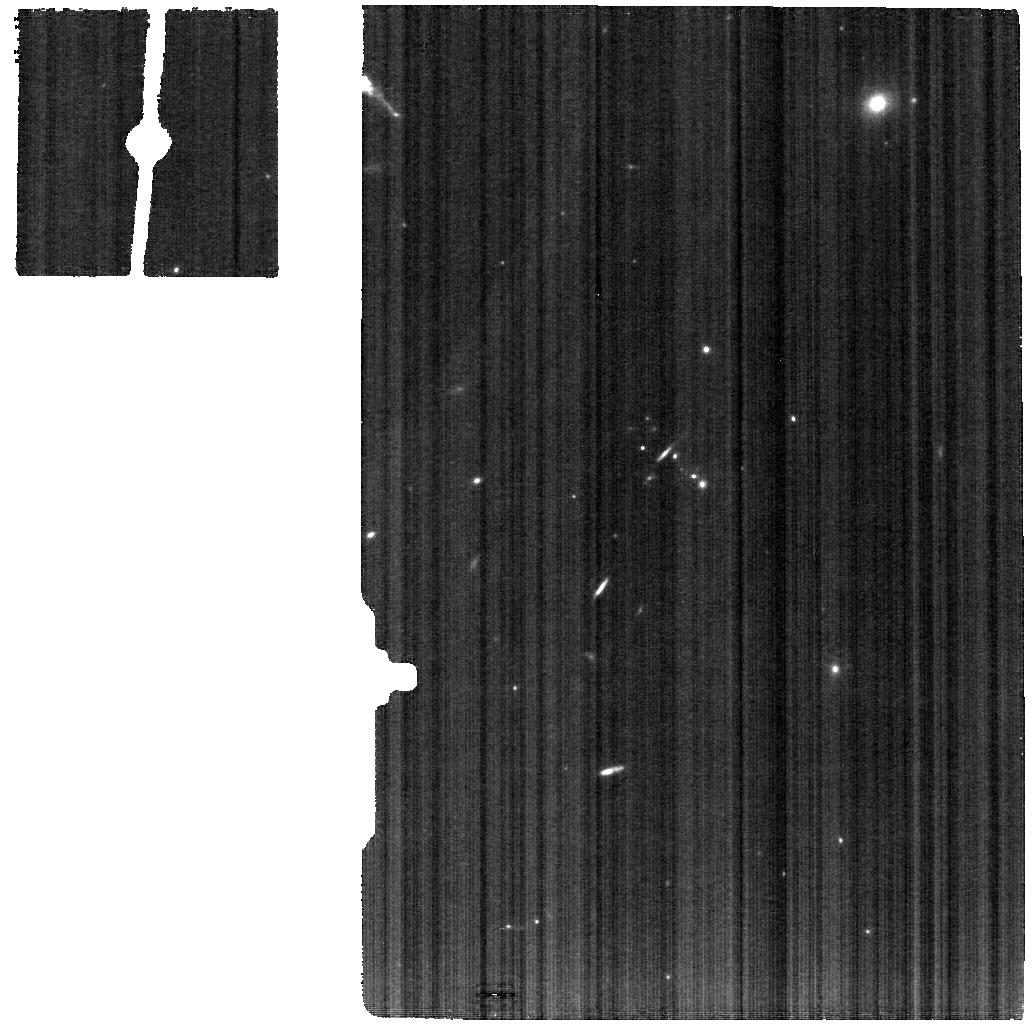
Target: J1257+4102
Instrument: MIRI
Filter: F770W
Exposure: 13 min
Observation ID: jw05554-o013_t013_miri_f770w

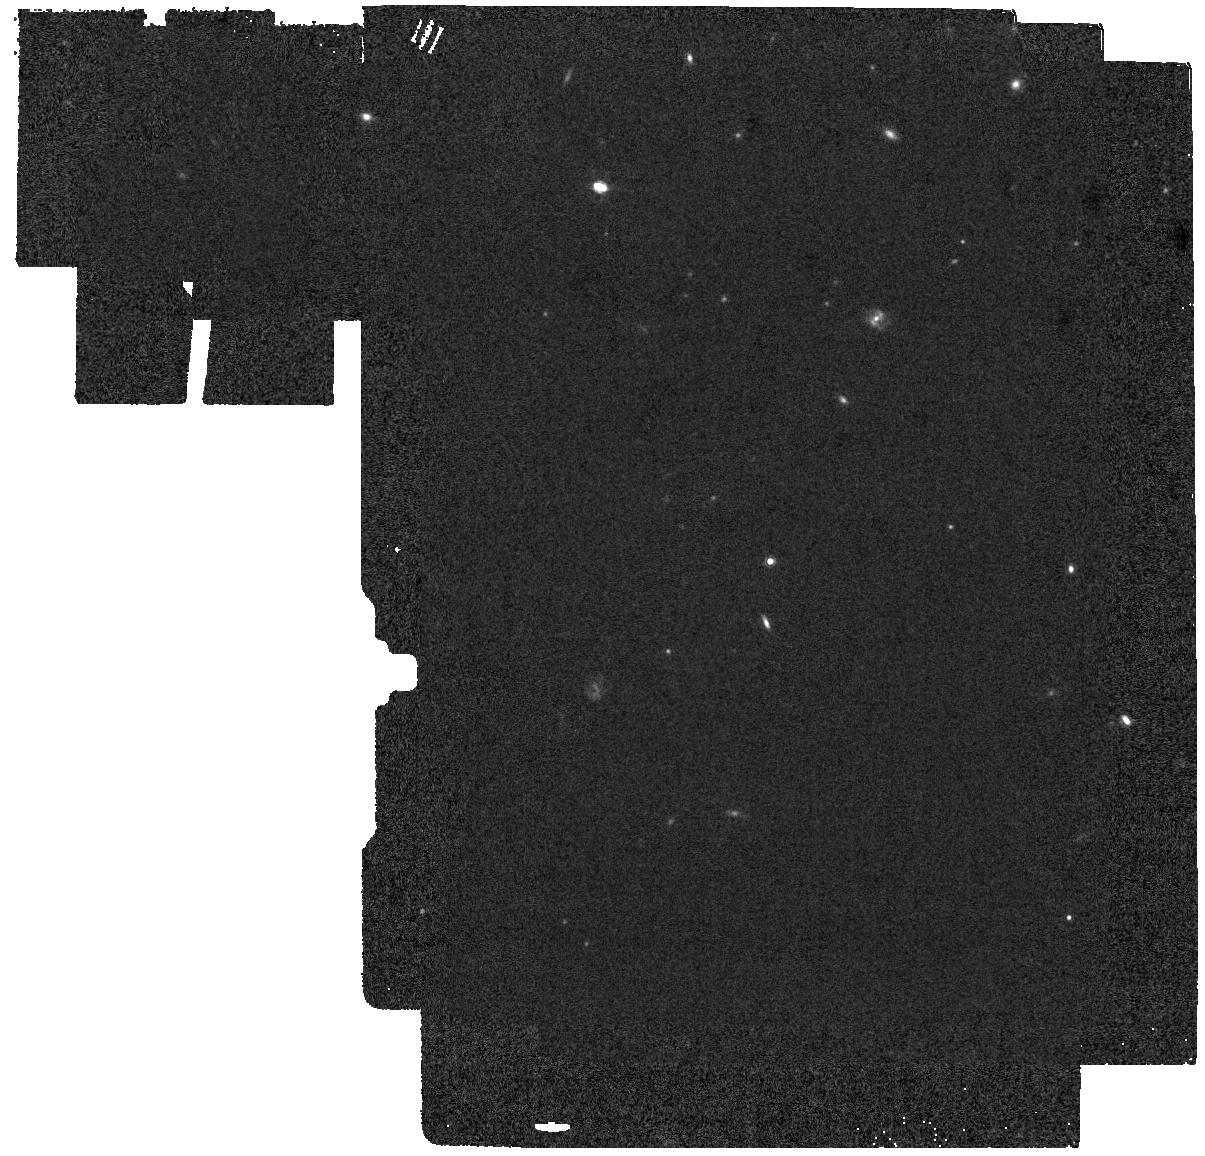
Target: J0958+2025-BACKGROUND
Instrument: MIRI
Filter: F1000W
Exposure: 8 min
Observation ID: jw05554-o002_t002_miri_f1000w

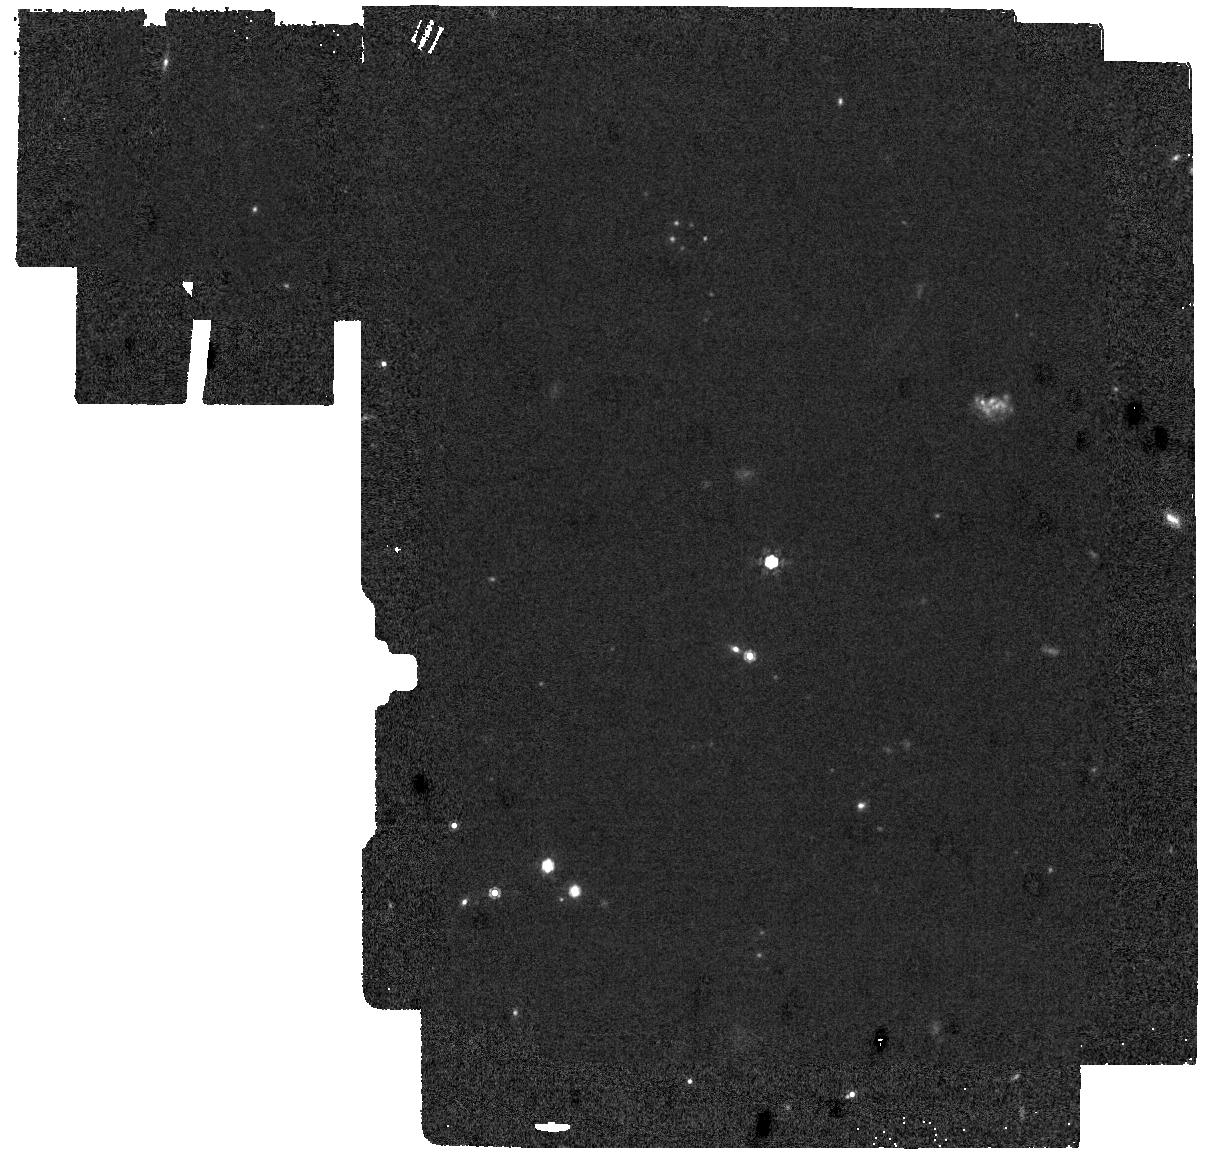
Target: J1442-0209-BACKGROUND
Instrument: MIRI
Filter: F1000W
Exposure: 10 min
Observation ID: jw05554-o004_t004_miri_f1000w

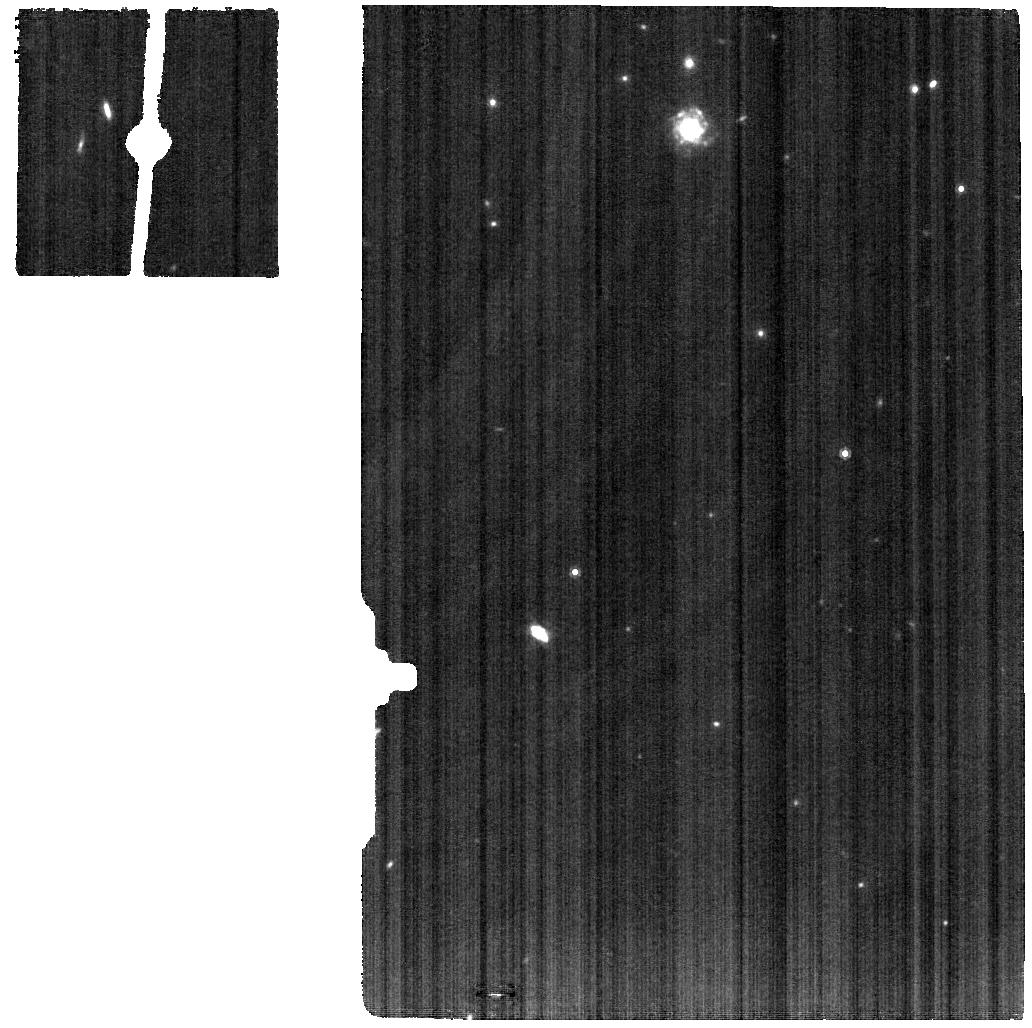
Target: J1243+4646
Instrument: MIRI
Filter: F1000W
Exposure: 10 min
Observation ID: jw05554-o005_t005_miri_f1000w

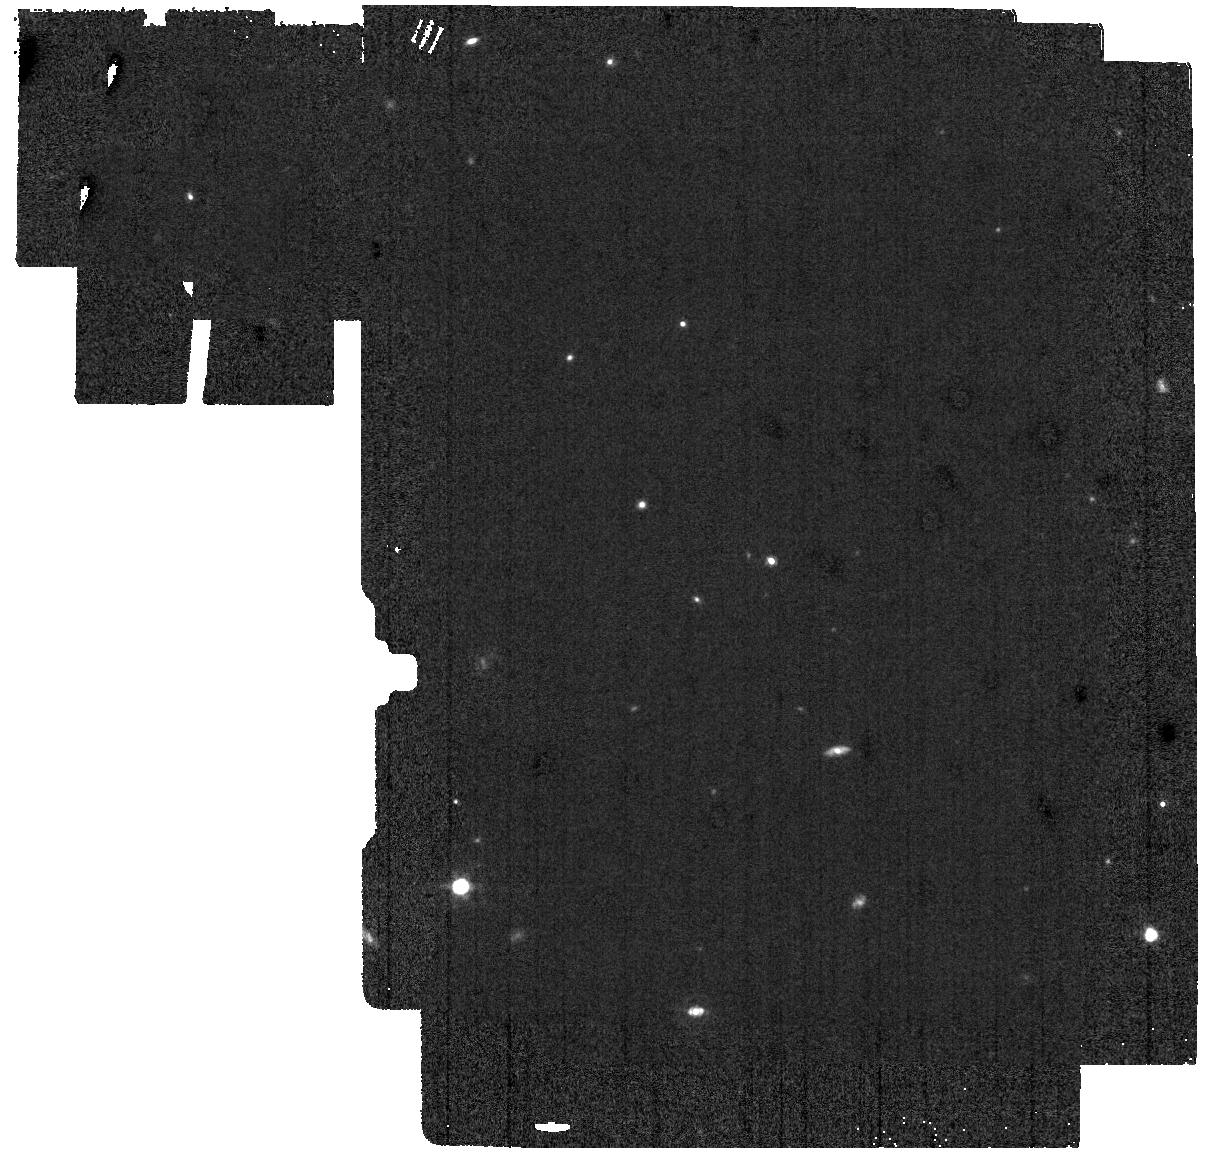
Target: J1152+3400-BACKGROUND
Instrument: MIRI
Filter: F1000W
Exposure: 10 min
Observation ID: jw05554-o016_t016_miri_f1000w

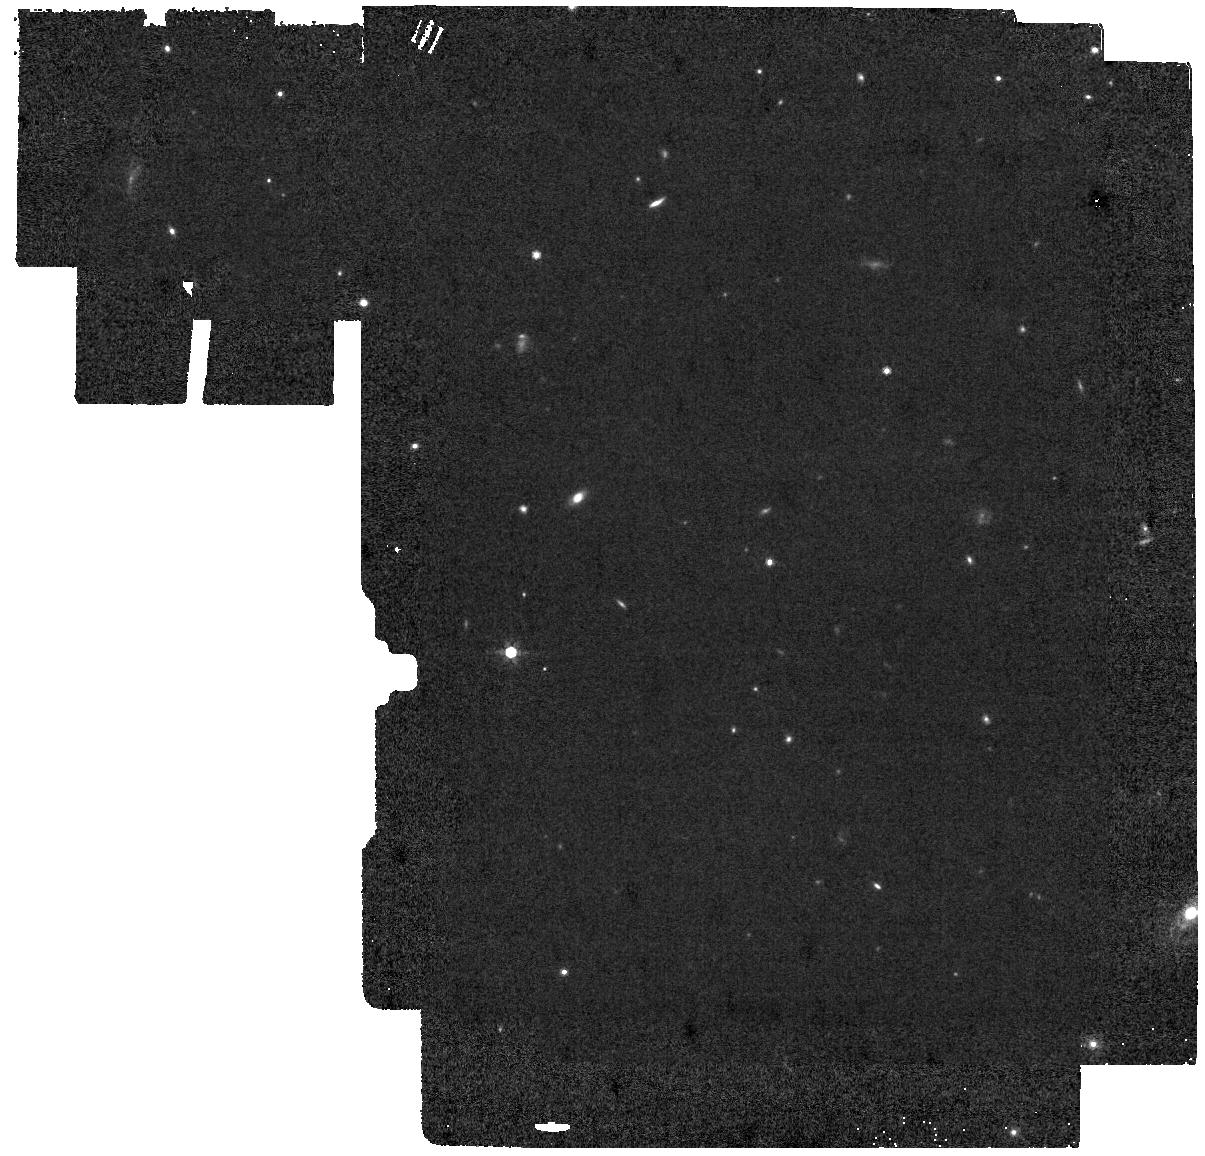
Target: J1333+6246-BACKGROUND
Instrument: MIRI
Filter: F770W
Exposure: 13 min
Observation ID: jw05554-o012_t012_miri_f770w

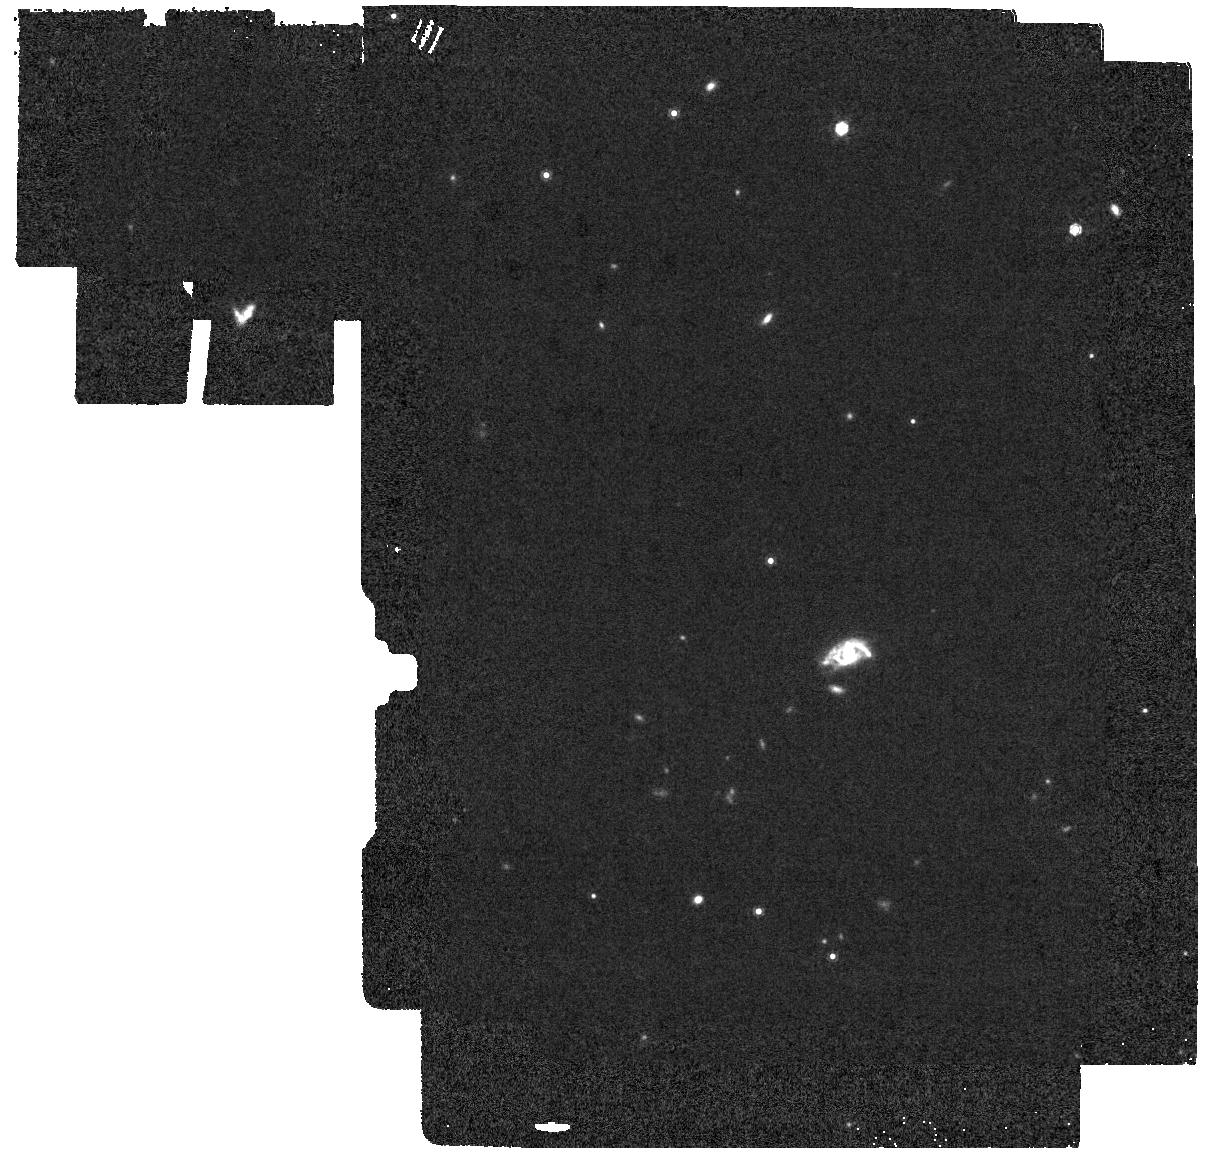
Target: J1240+2127-BACKGROUND
Instrument: MIRI
Filter: F1000W
Exposure: 12 min
Observation ID: jw05554-o010_t010_miri_f1000w

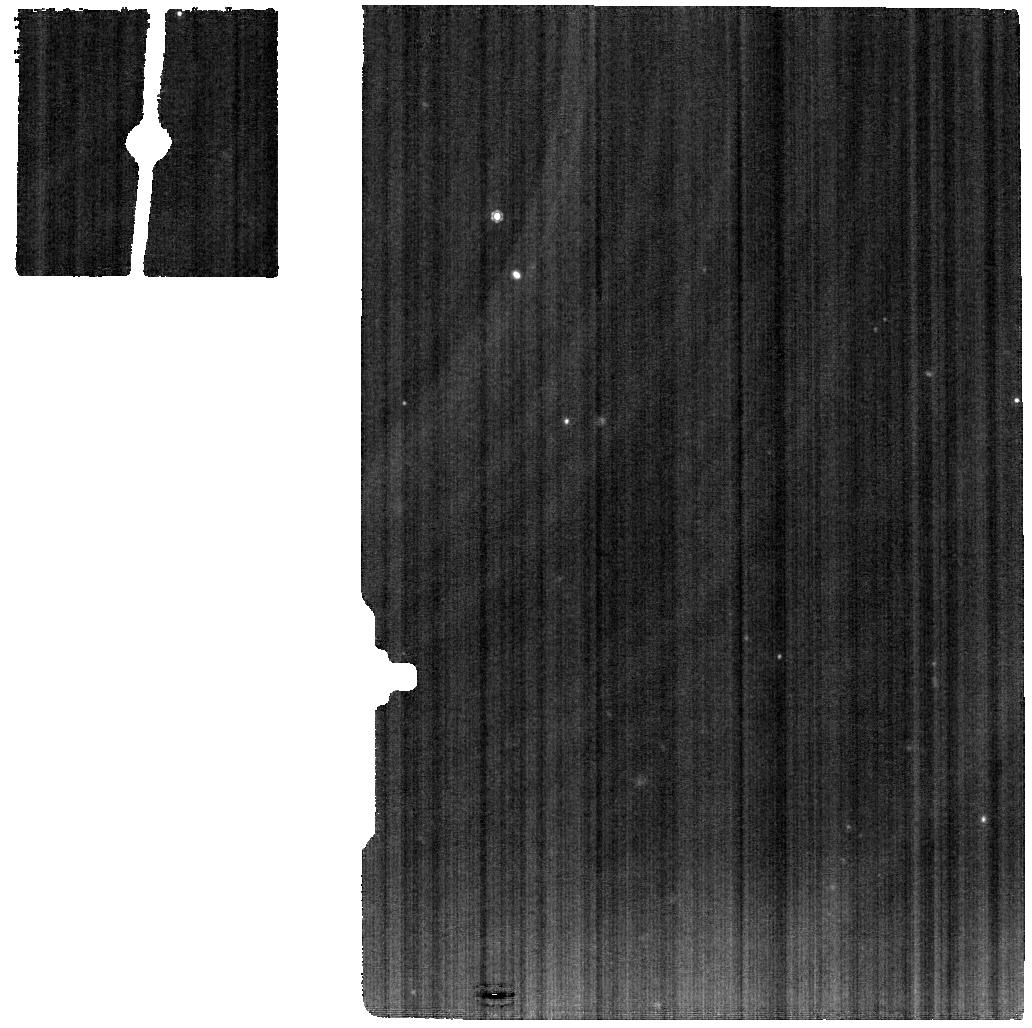
Target: J1240+2127
Instrument: MIRI
Filter: F1000W
Exposure: 12 min
Observation ID: jw05554-o009_t009_miri_f1000w

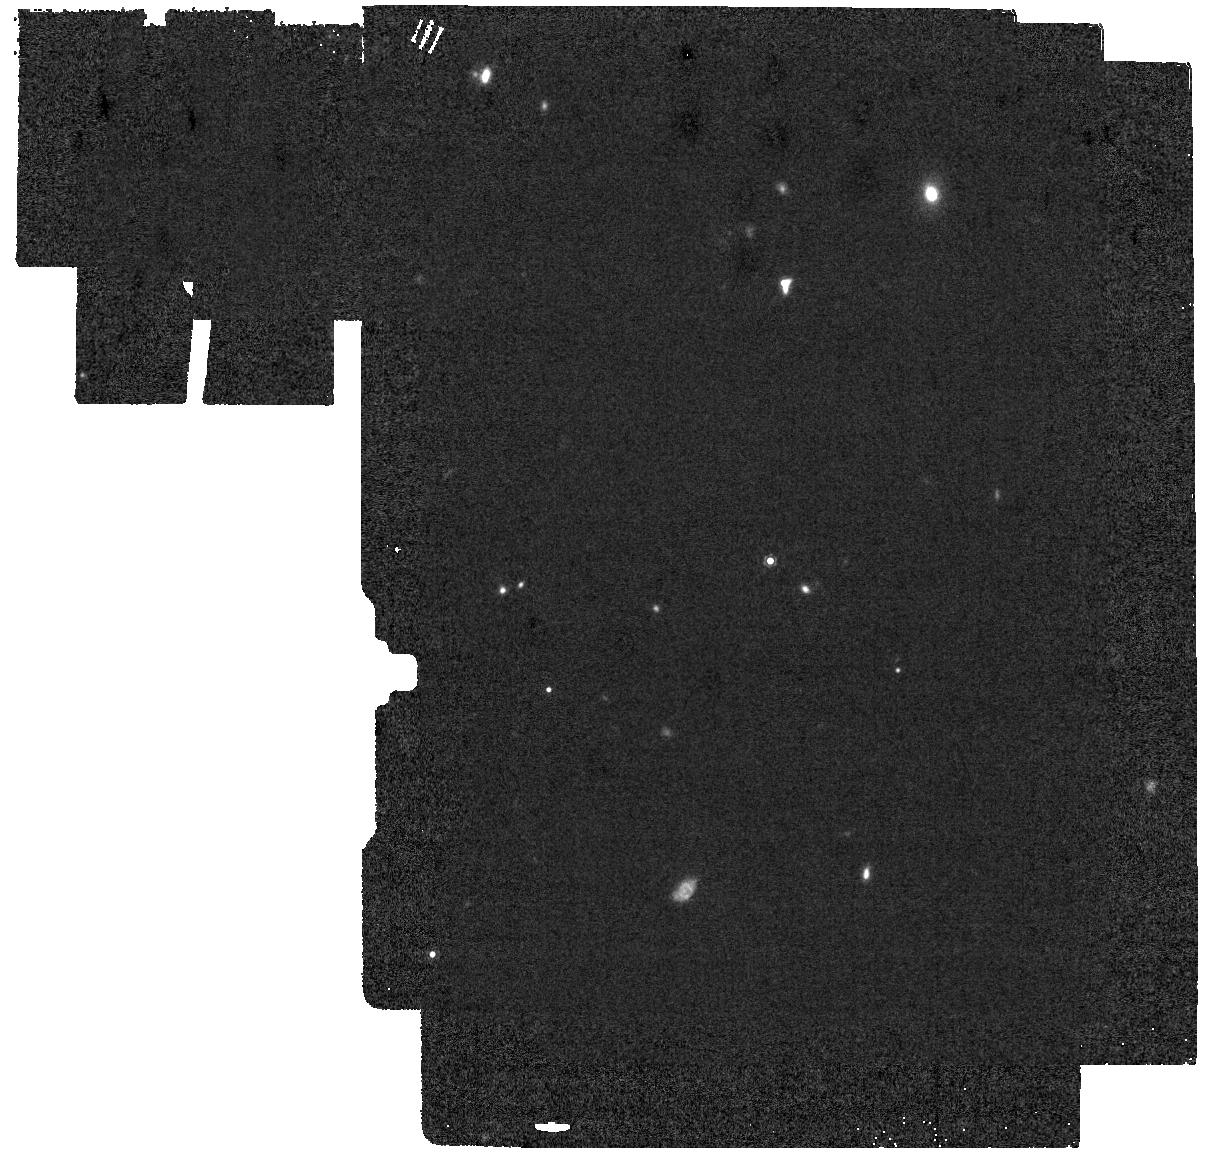
Target: J1243+4646-BACKGROUND
Instrument: MIRI
Filter: F1130W
Exposure: 12 min
Observation ID: jw05554-o006_t006_miri_f1130w

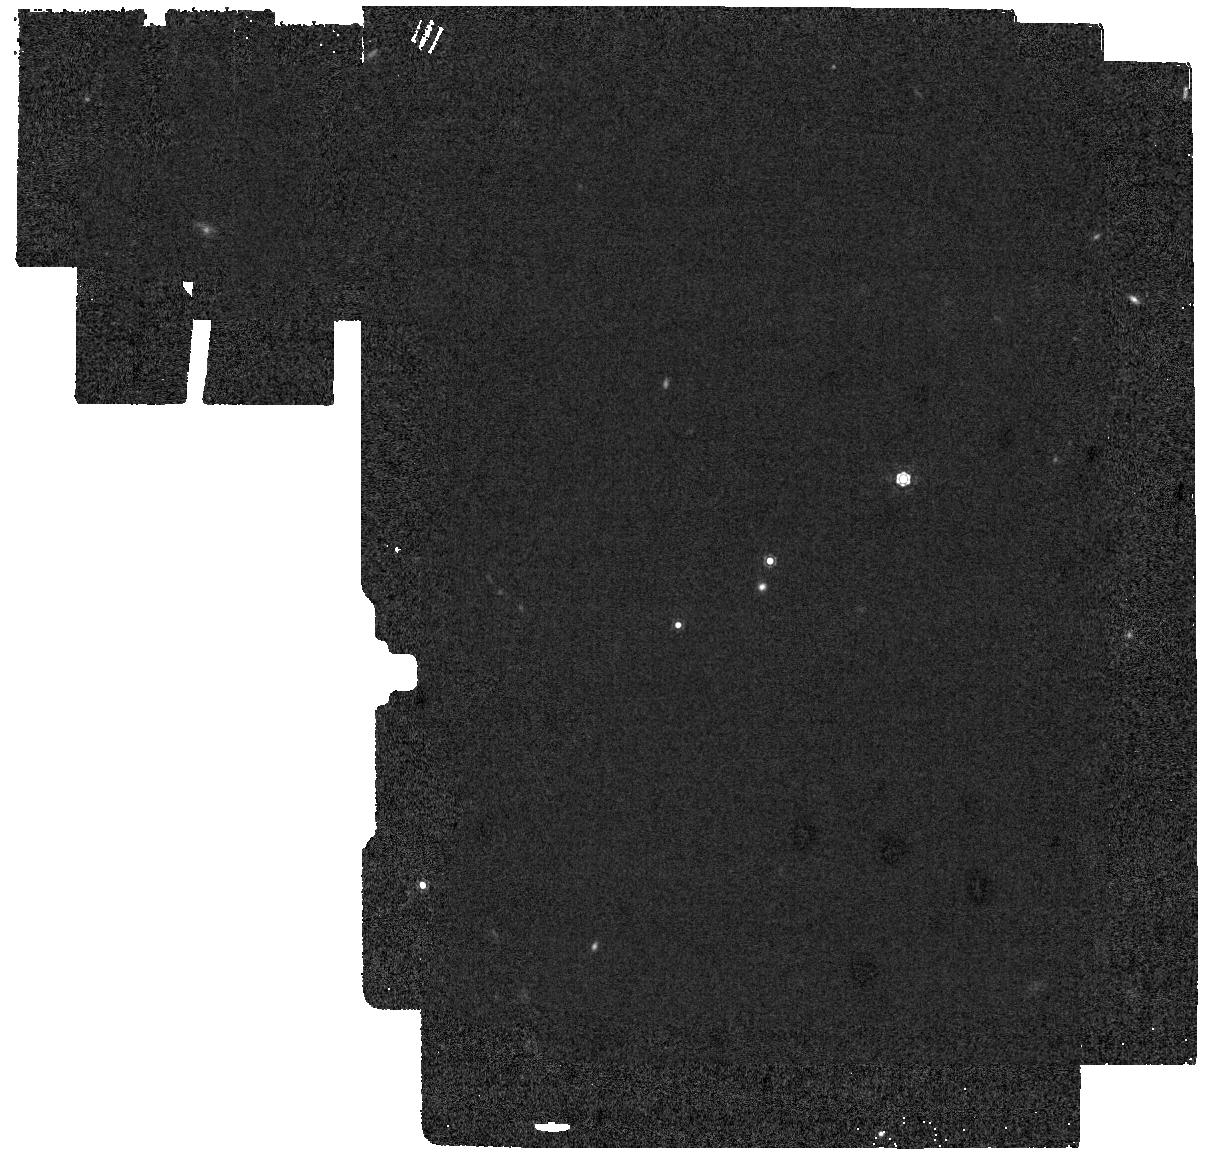
Target: J0036+0033-BACKGROUND
Instrument: MIRI
Filter: F1130W
Exposure: 12 min
Observation ID: jw05554-o018_t008_miri_f1130w

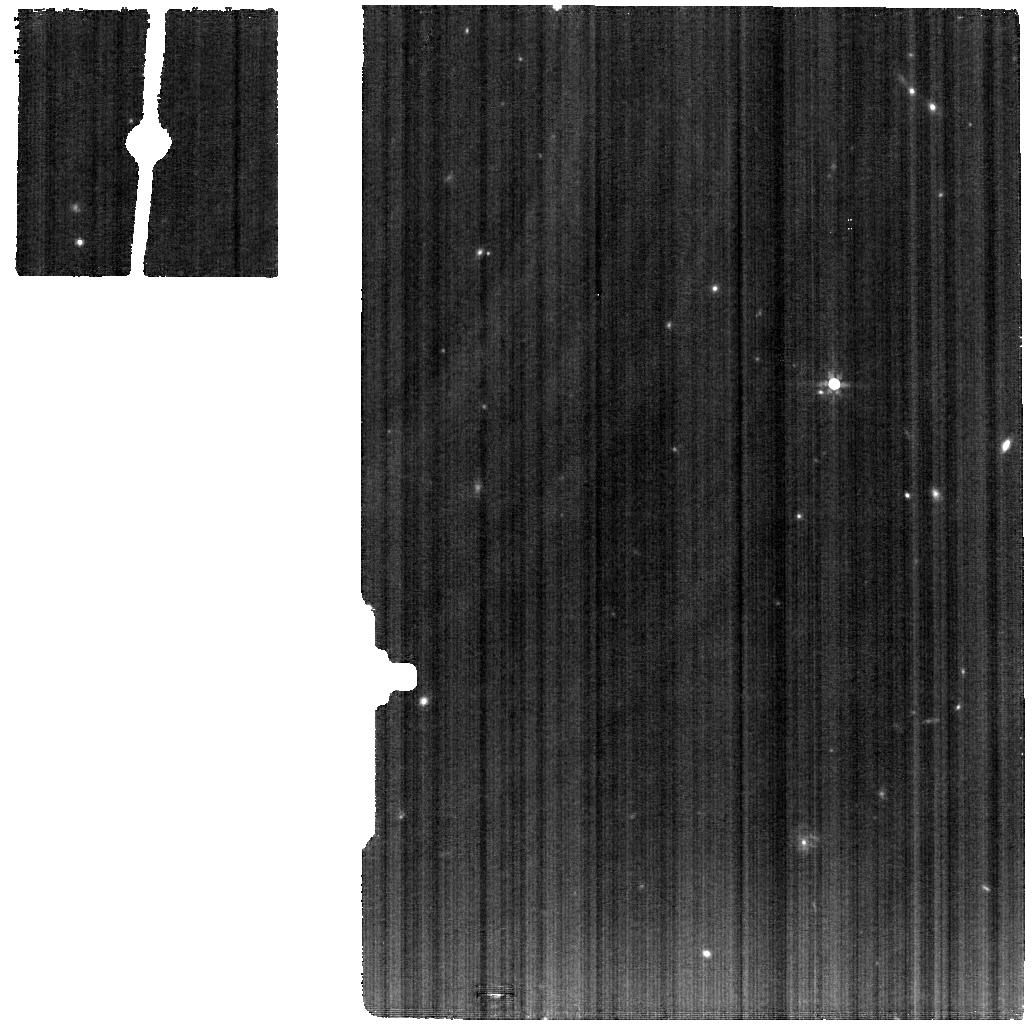
Target: J0036+0033
Instrument: MIRI
Filter: F770W
Exposure: 13 min
Observation ID: jw05554-o017_t007_miri_f770w

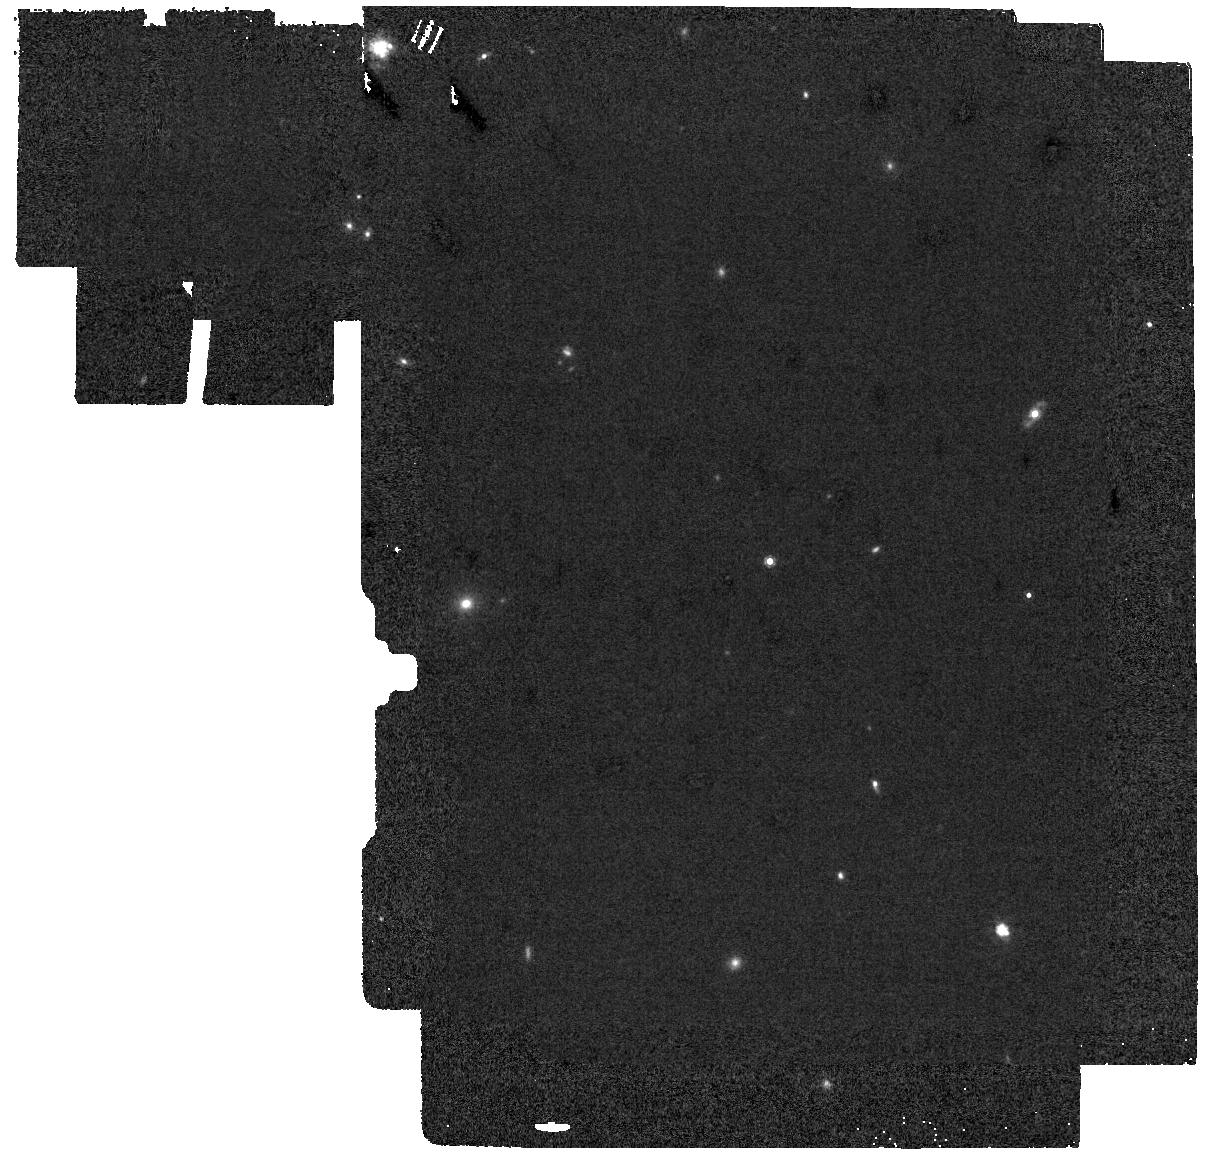
Target: J1257+4102-BACKGROUND
Instrument: MIRI
Filter: F1000W
Exposure: 10 min
Observation ID: jw05554-o014_t014_miri_f1000w

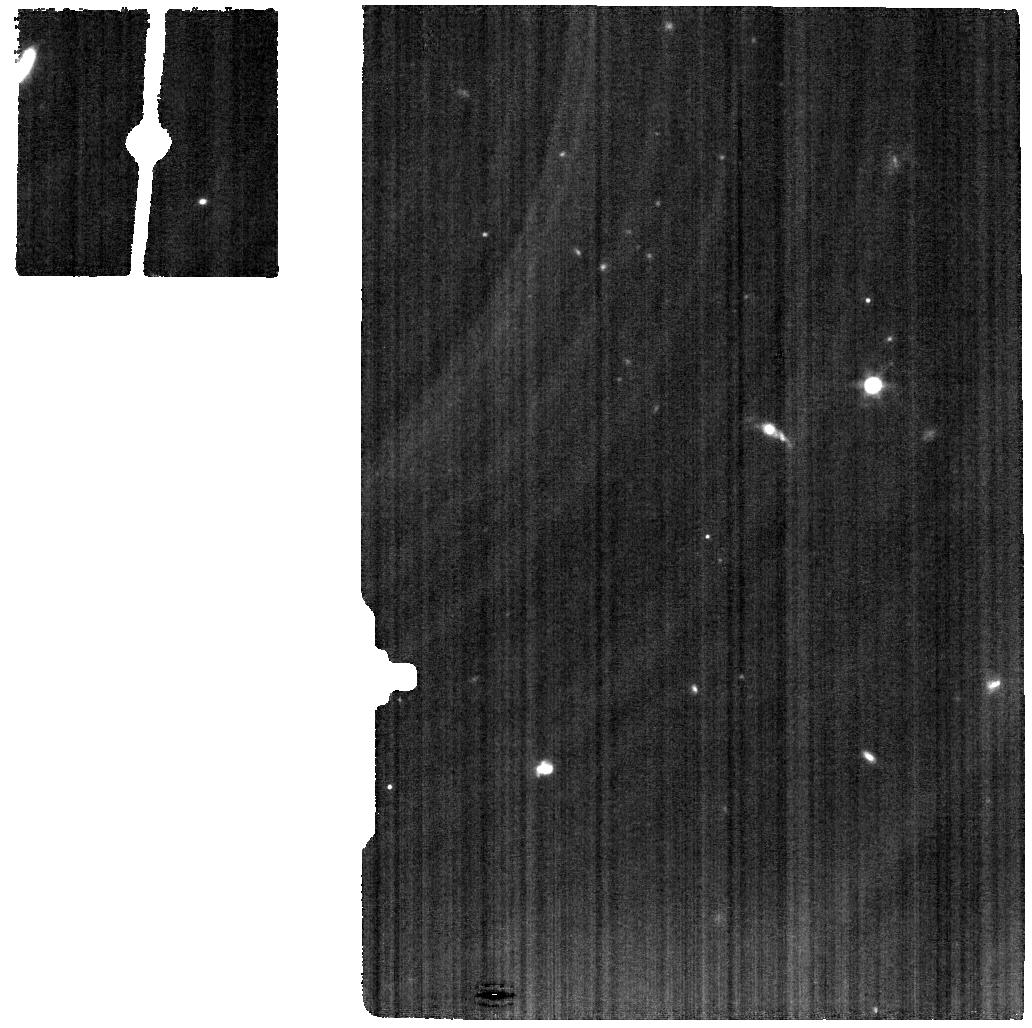
Target: J1152+3400
Instrument: MIRI
Filter: F1000W
Exposure: 10 min
Observation ID: jw05554-o015_t015_miri_f1000w

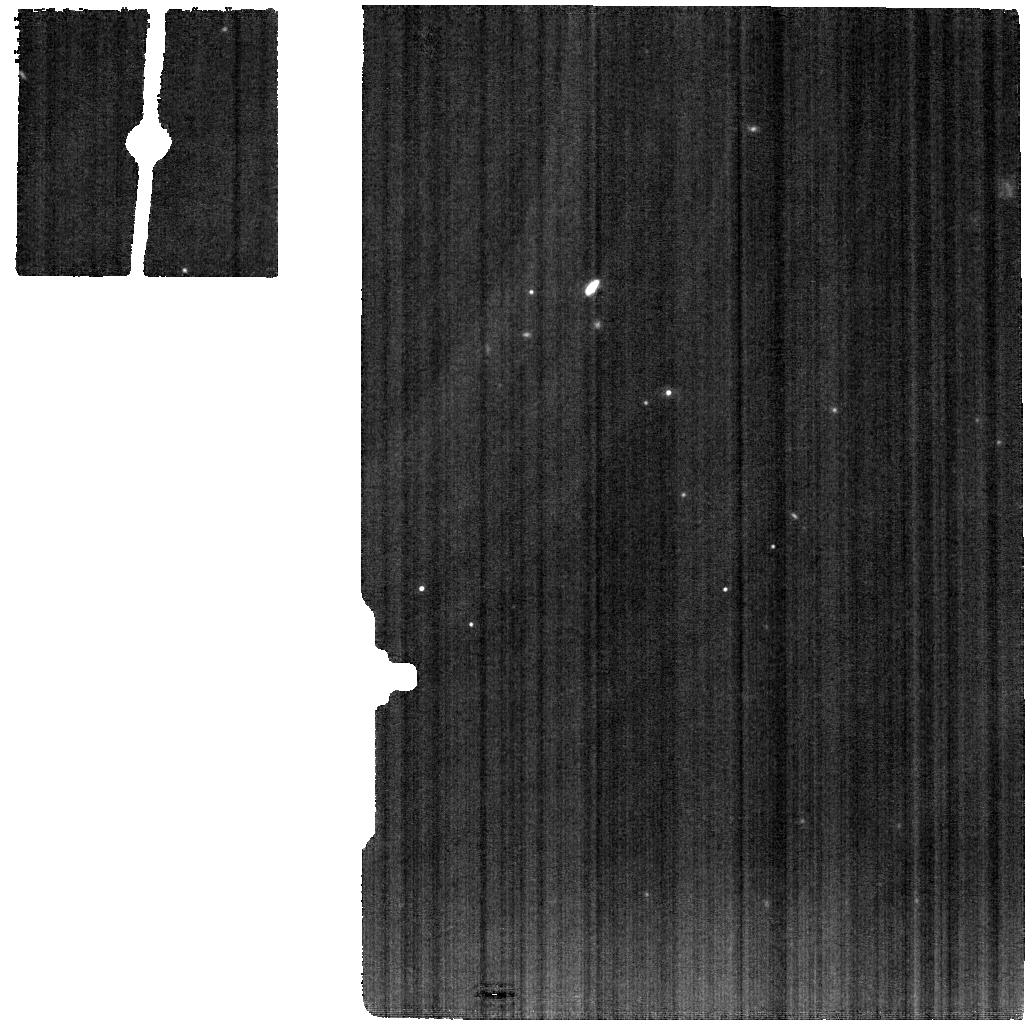
Target: J0958+2025
Instrument: MIRI
Filter: F1000W
Exposure: 8 min
Observation ID: jw05554-o001_t001_miri_f1000w

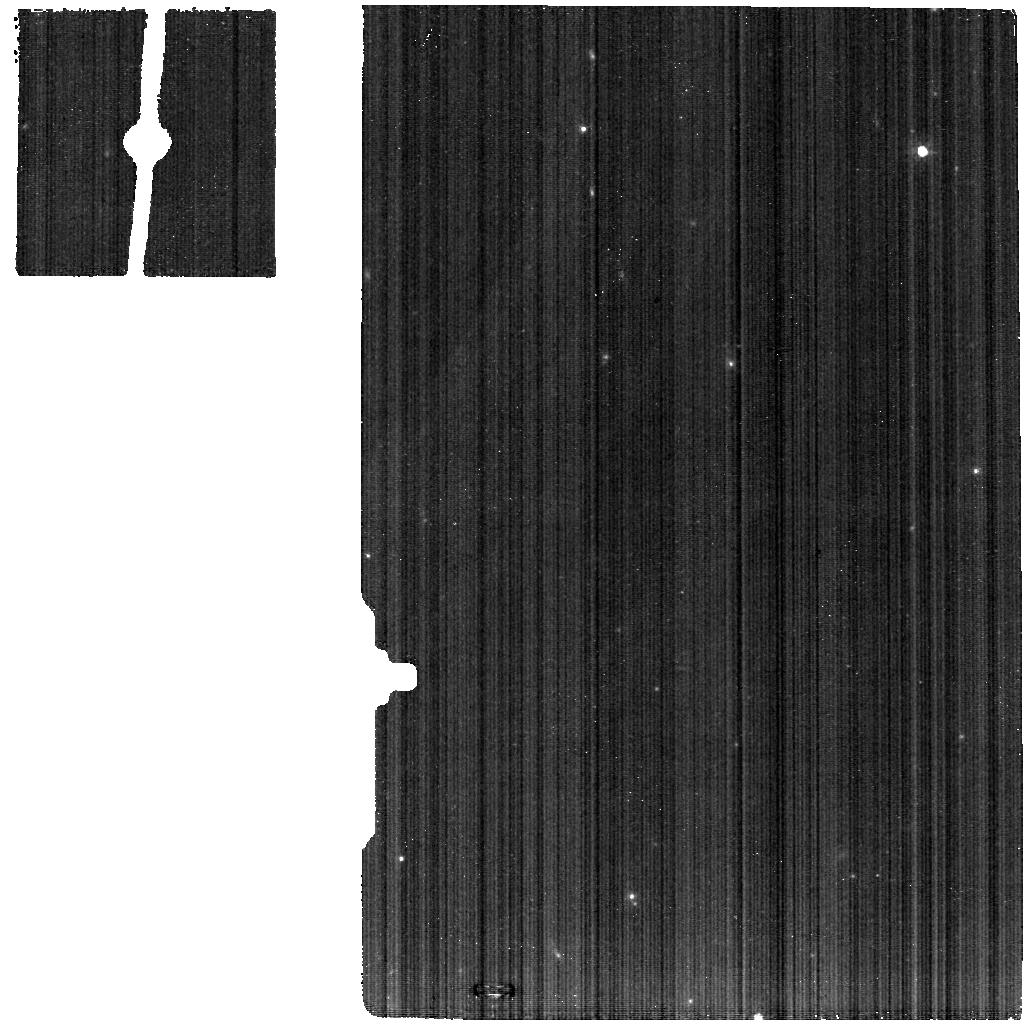
Target: J1333+6246
Instrument: MIRI
Filter: F770W
Exposure: 13 min
Observation ID: jw05554-o011_t011_miri_f770w

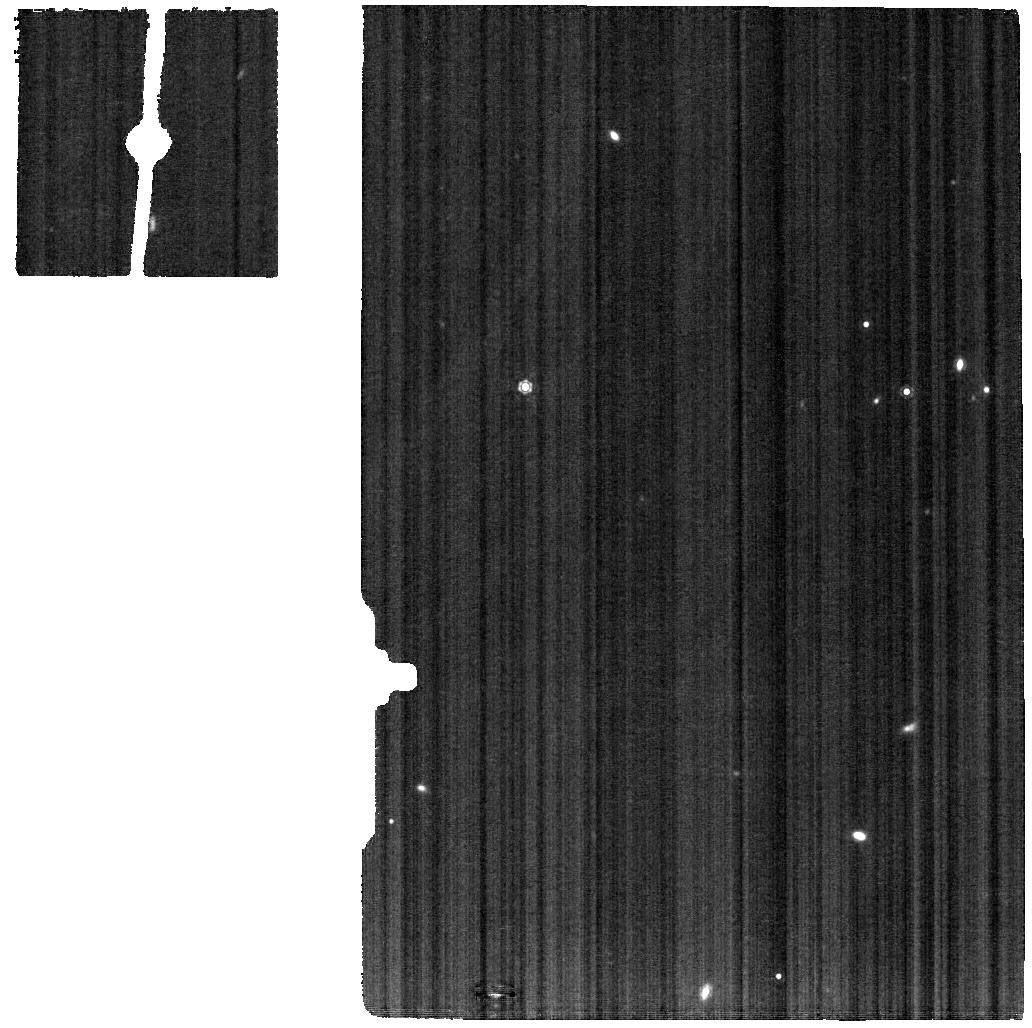
Target: J1442-0209
Instrument: MIRI
Filter: F1130W
Exposure: 10 min
Observation ID: jw05554-o003_t003_miri_f1130w

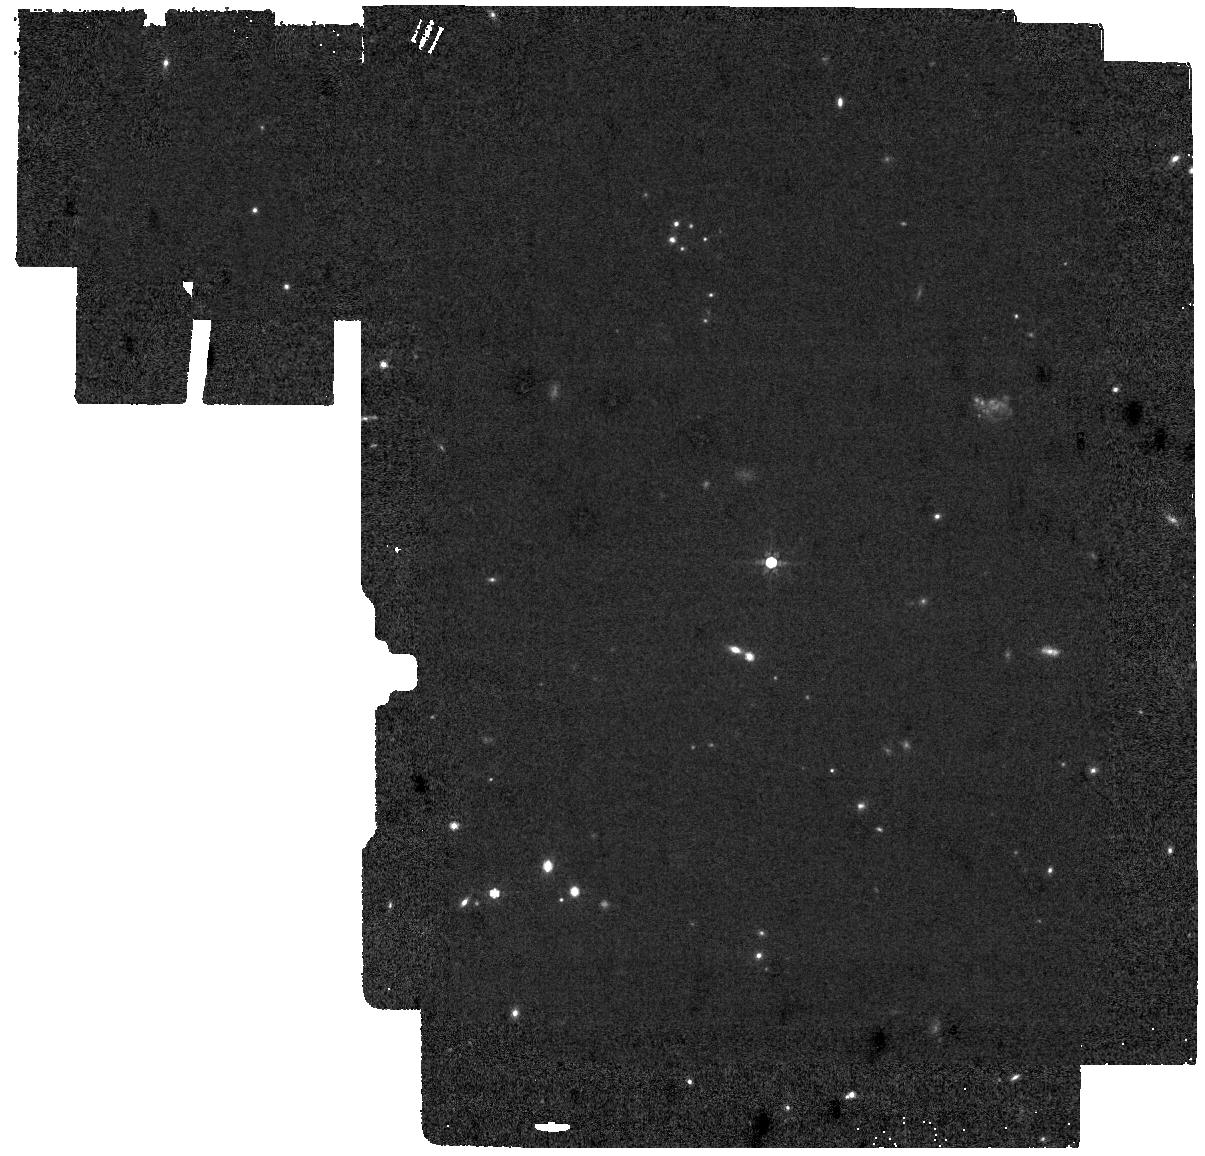
Target: J1442-0209-BACKGROUND
Instrument: MIRI
Filter: F770W
Exposure: 10 min
Observation ID: jw05554-o004_t004_miri_f770w

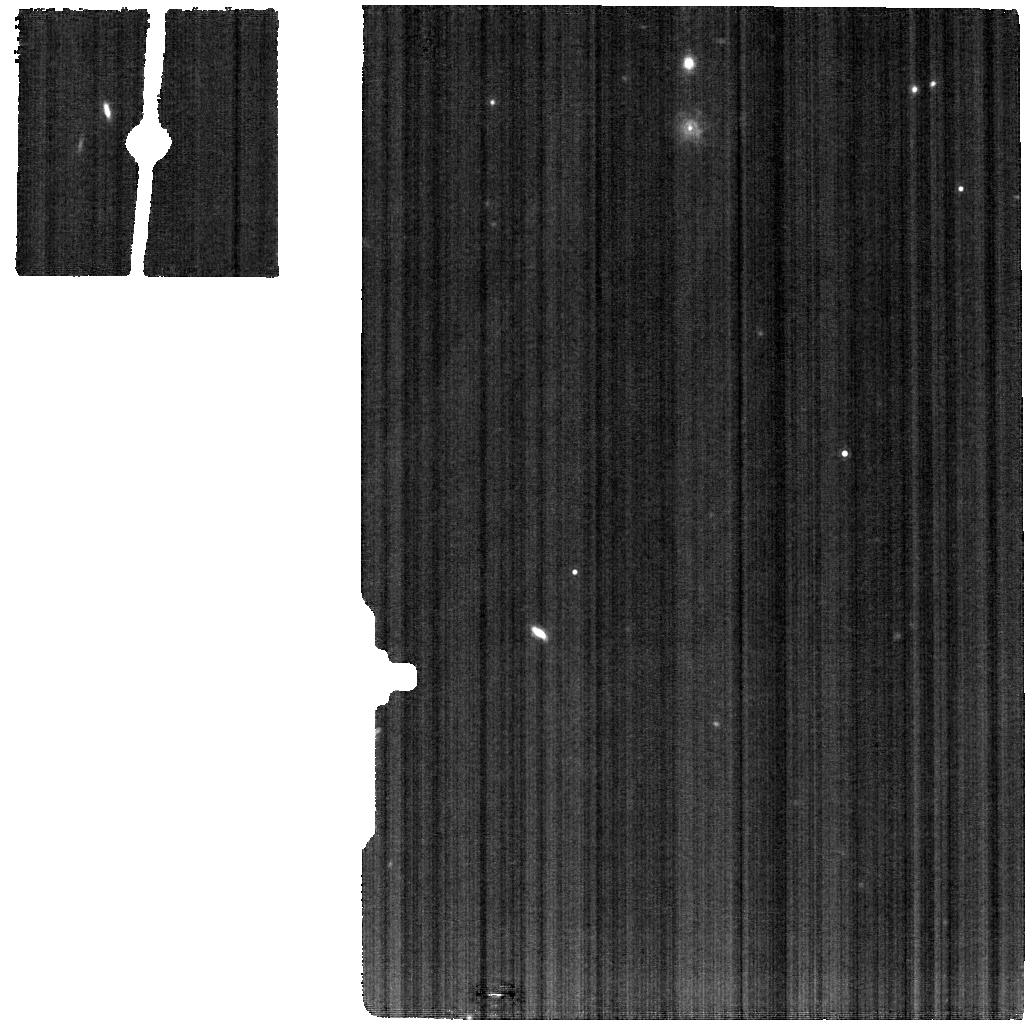
Target: J1243+4646
Instrument: MIRI
Filter: F1130W
Exposure: 12 min
Observation ID: jw05554-o005_t005_miri_f1130w

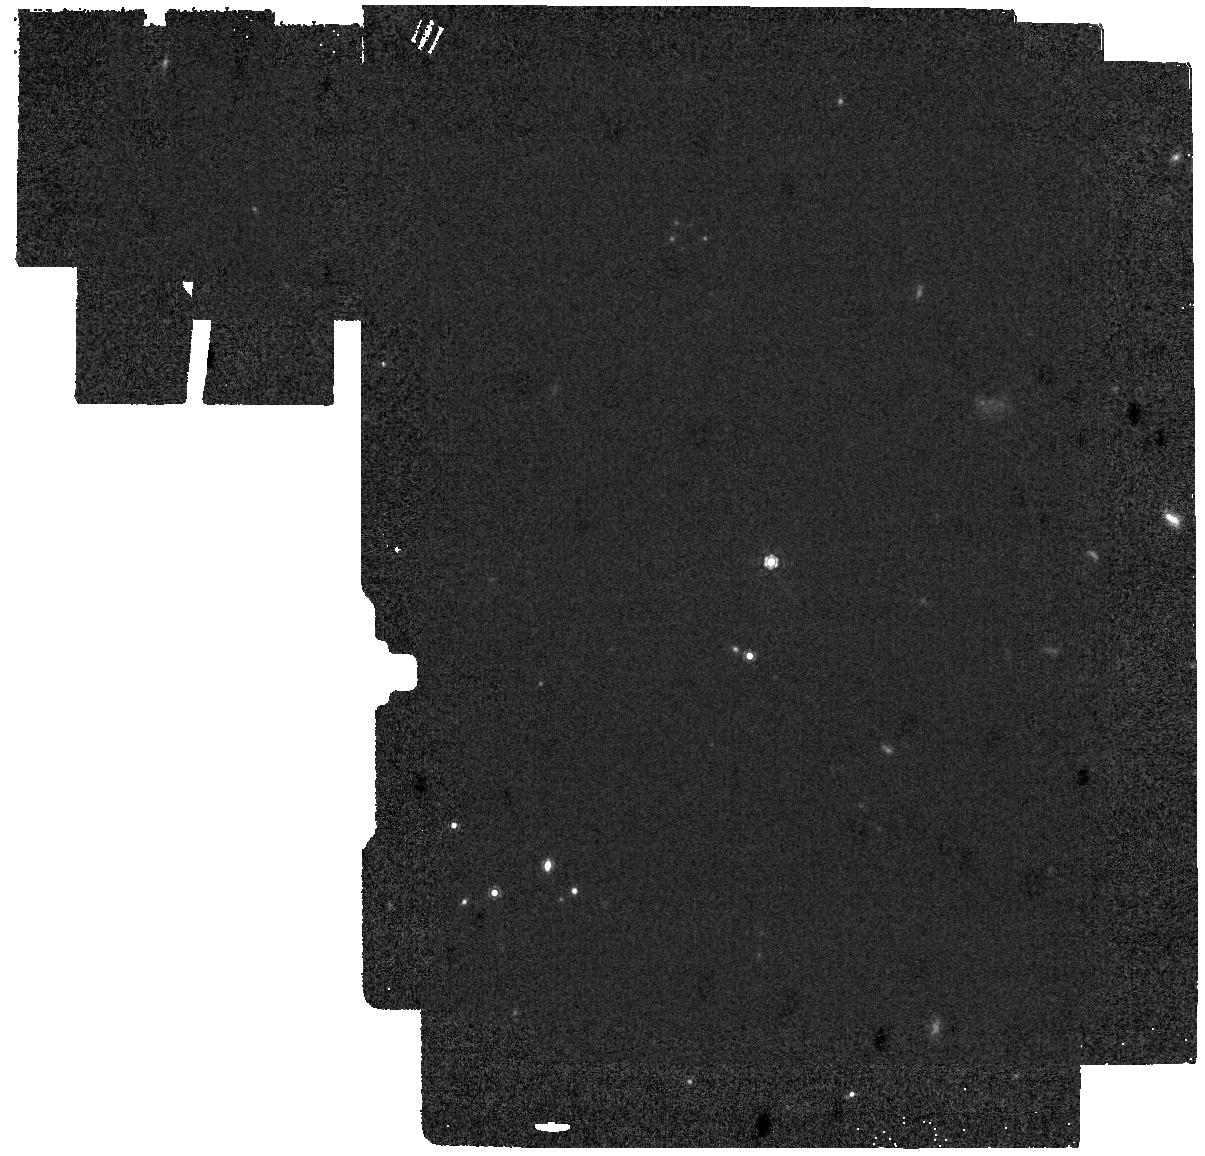
Target: J1442-0209-BACKGROUND
Instrument: MIRI
Filter: F1130W
Exposure: 10 min
Observation ID: jw05554-o004_t004_miri_f1130w

Ionization and Obscuration in LyC Emitters: A MIR Look at Lyman Continuum Escape (PI: Flury, Sophia R)

At z>6, galaxies transformed the universe by releasing ionizing, Lyman continuum (LyC) photons and reionizing the intergalactic medium (IGM). However, which galaxies dominated reionization and how their LyC photons escaped remains unknown. Because of the high IGM opacity during the epoch of reionization, we can only study the physics of LyC escape at lower redshift. We propose the first analysis of the MIR spectral properties of LyC-emitting galaxies. Using full-coverage MIRI MRS spectra of 4 of the strongest LyC emitters at z=0.3 and a matched control sample of 4 non-emitters, we will investigate the role of the ionizing spectrum and dust content in LyC escape. The full MIRI spectra will capture a suite of nebular lines from different ionization states, which span the energies of the predicted ionizing spectra. These lines will constrain the shape of the ionizing spectrum and show whether LyC-emitting galaxies are characterized by a harder radiation field or particular ionizing sources. Emission from the MIR dust continuum, PAH features, and H2 lines will demonstrate whether LyC emitters have weaker global dust absorption, a different grain size distribution, or a deficiency in neutral material. By connecting ionizing photon production, dust absorption, and LyC escape, these observations will provide new insights into the physics of LyC escape and reionization.